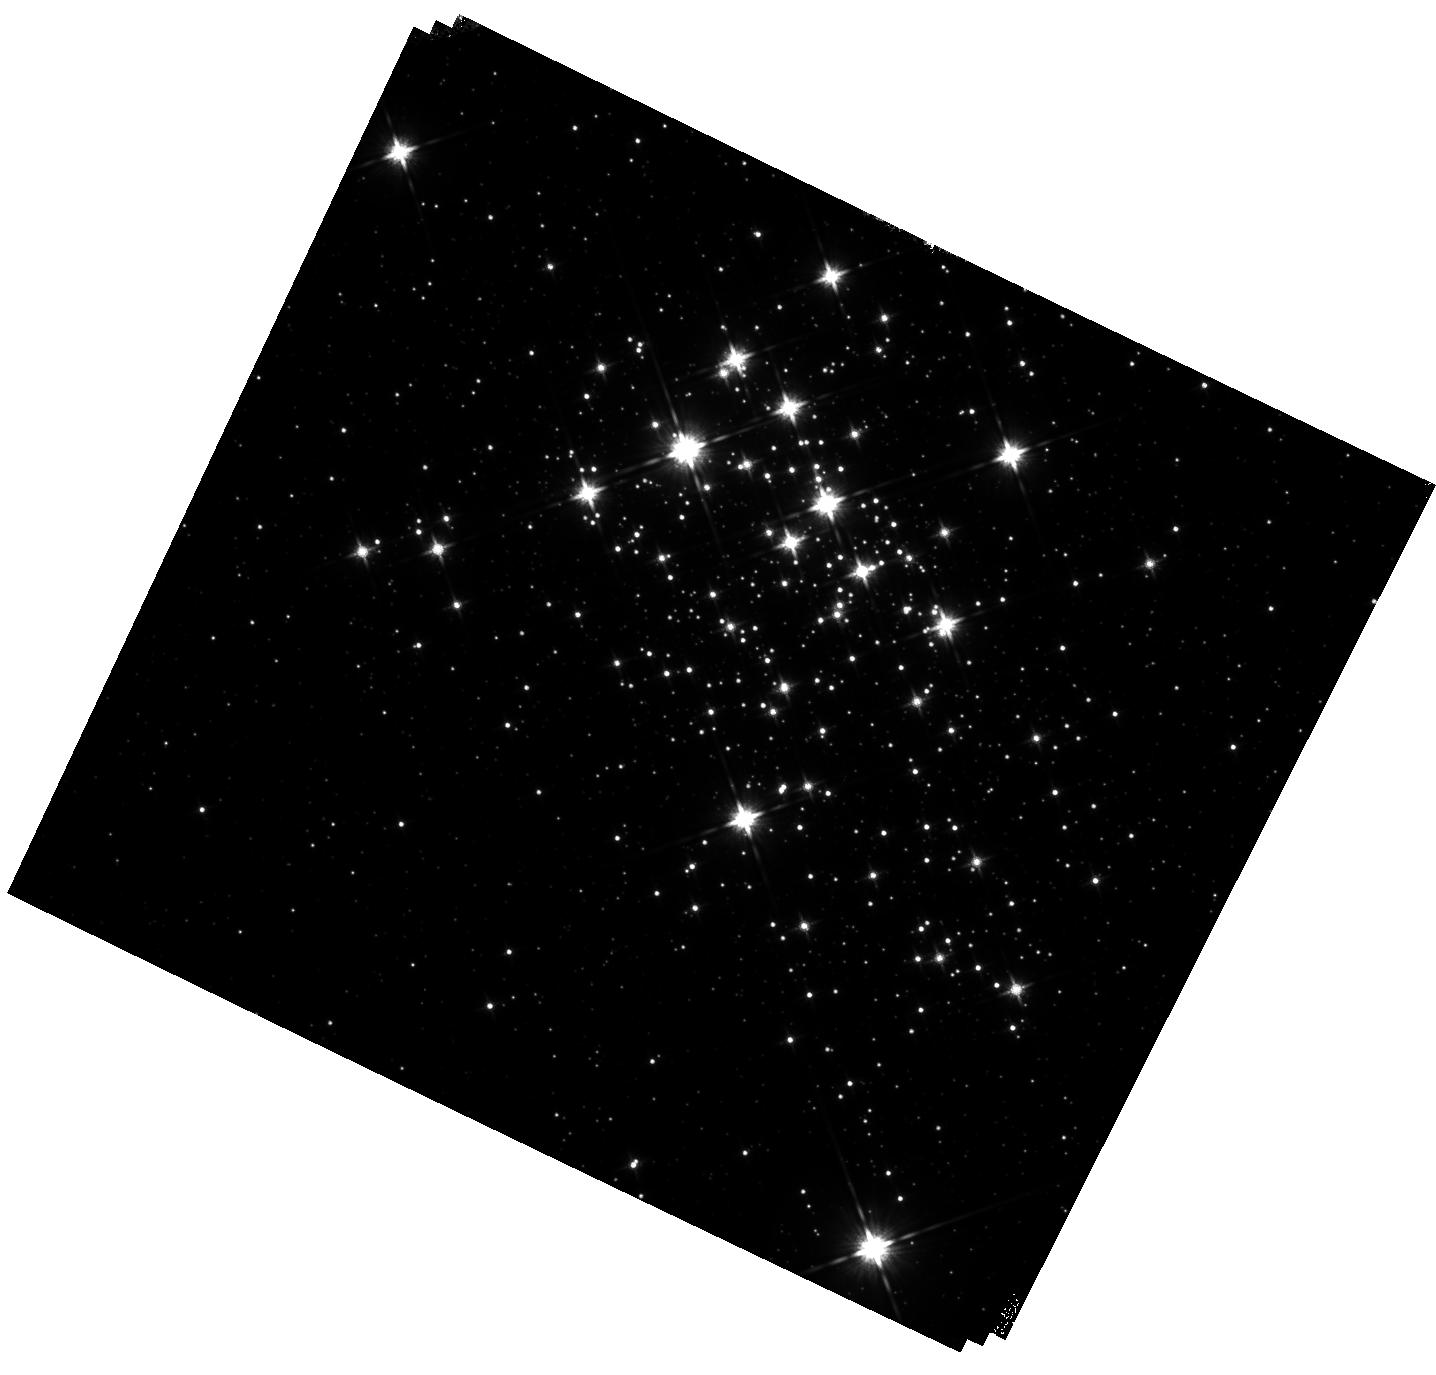
Target: WESTERLUND-1. Instrument: WFC3/IR. Filter: F140W. Exposure: 40 min. Observation ID: hst_14016_03_wfc3_ir_f140w_icrr03

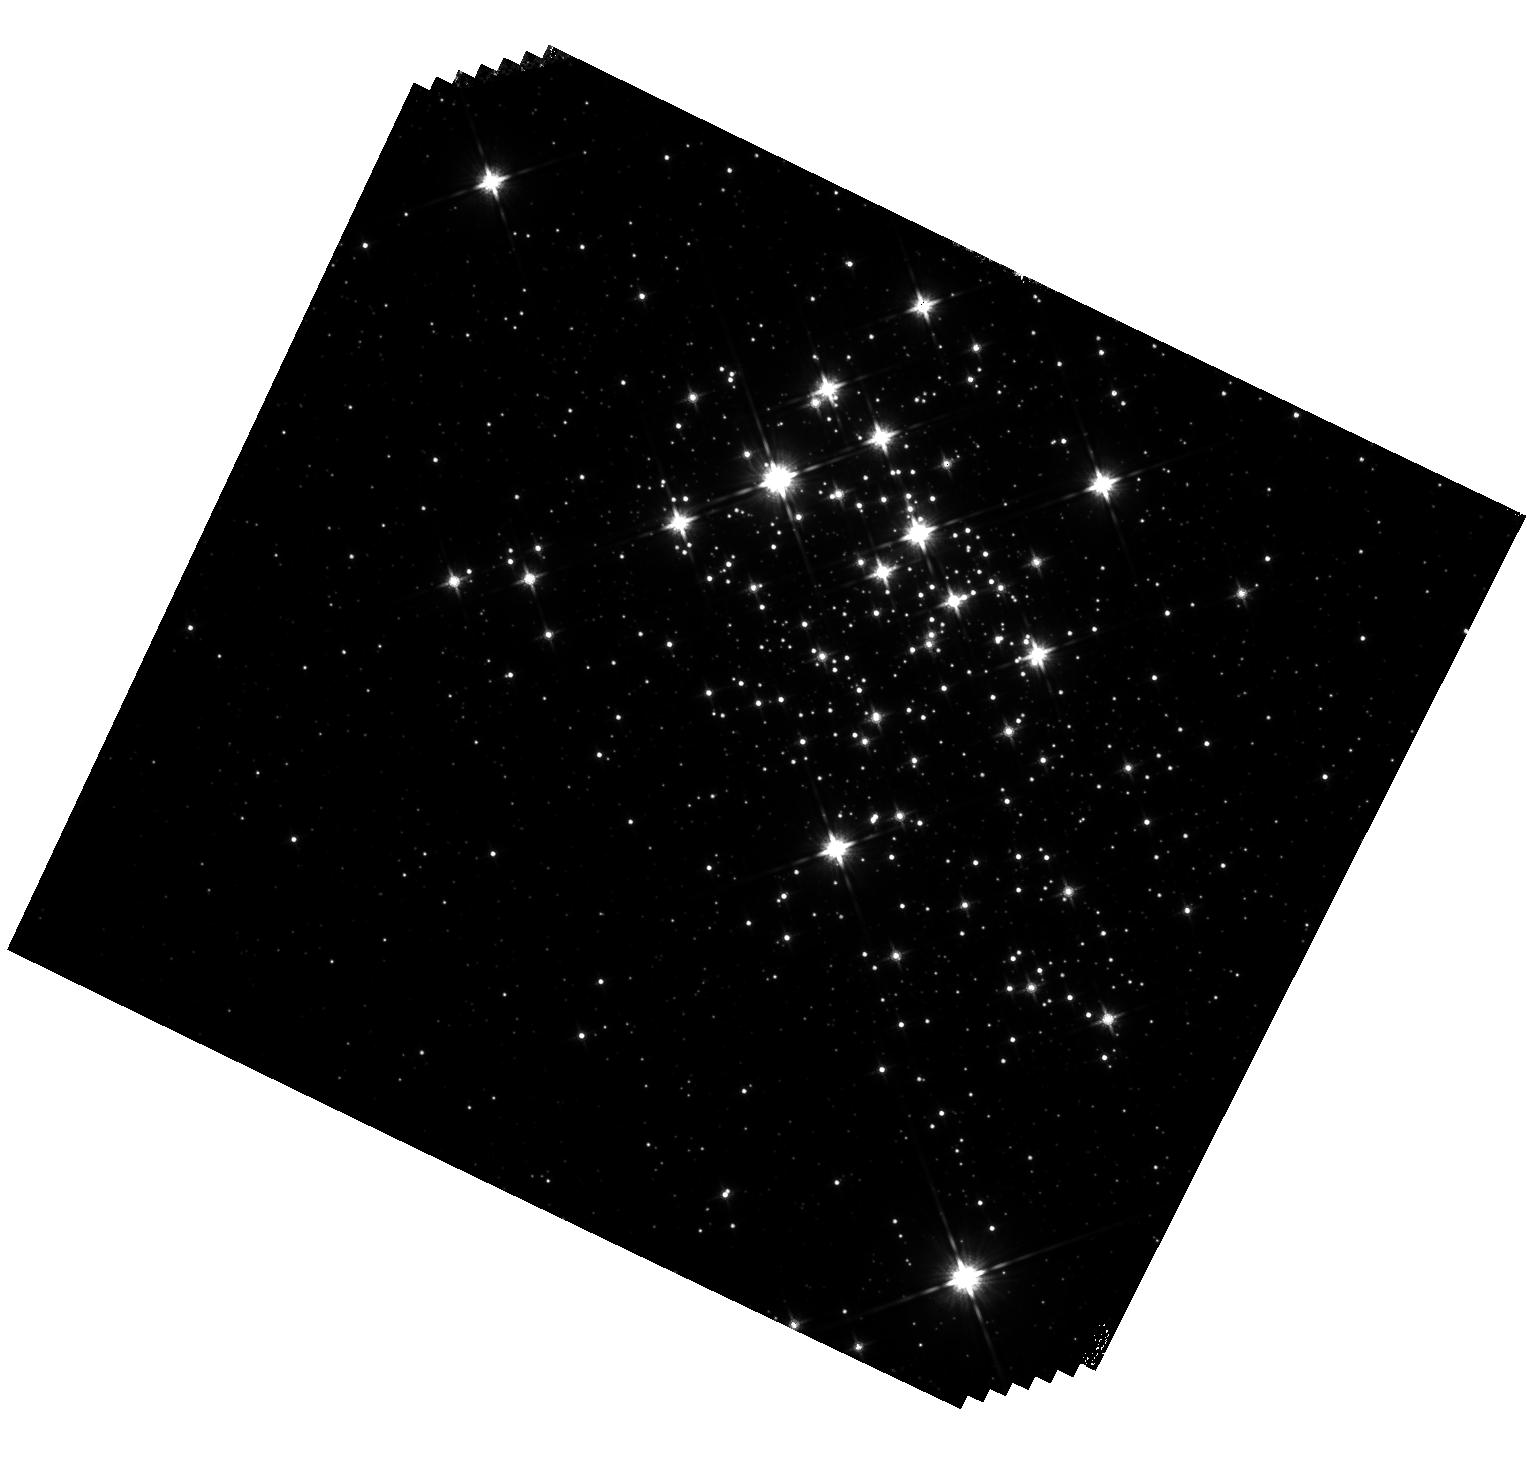
Target: WESTERLUND-1. Instrument: WFC3/IR. Filter: F140W. Exposure: 41 min. Observation ID: hst_14016_01_wfc3_ir_f140w_icrr01

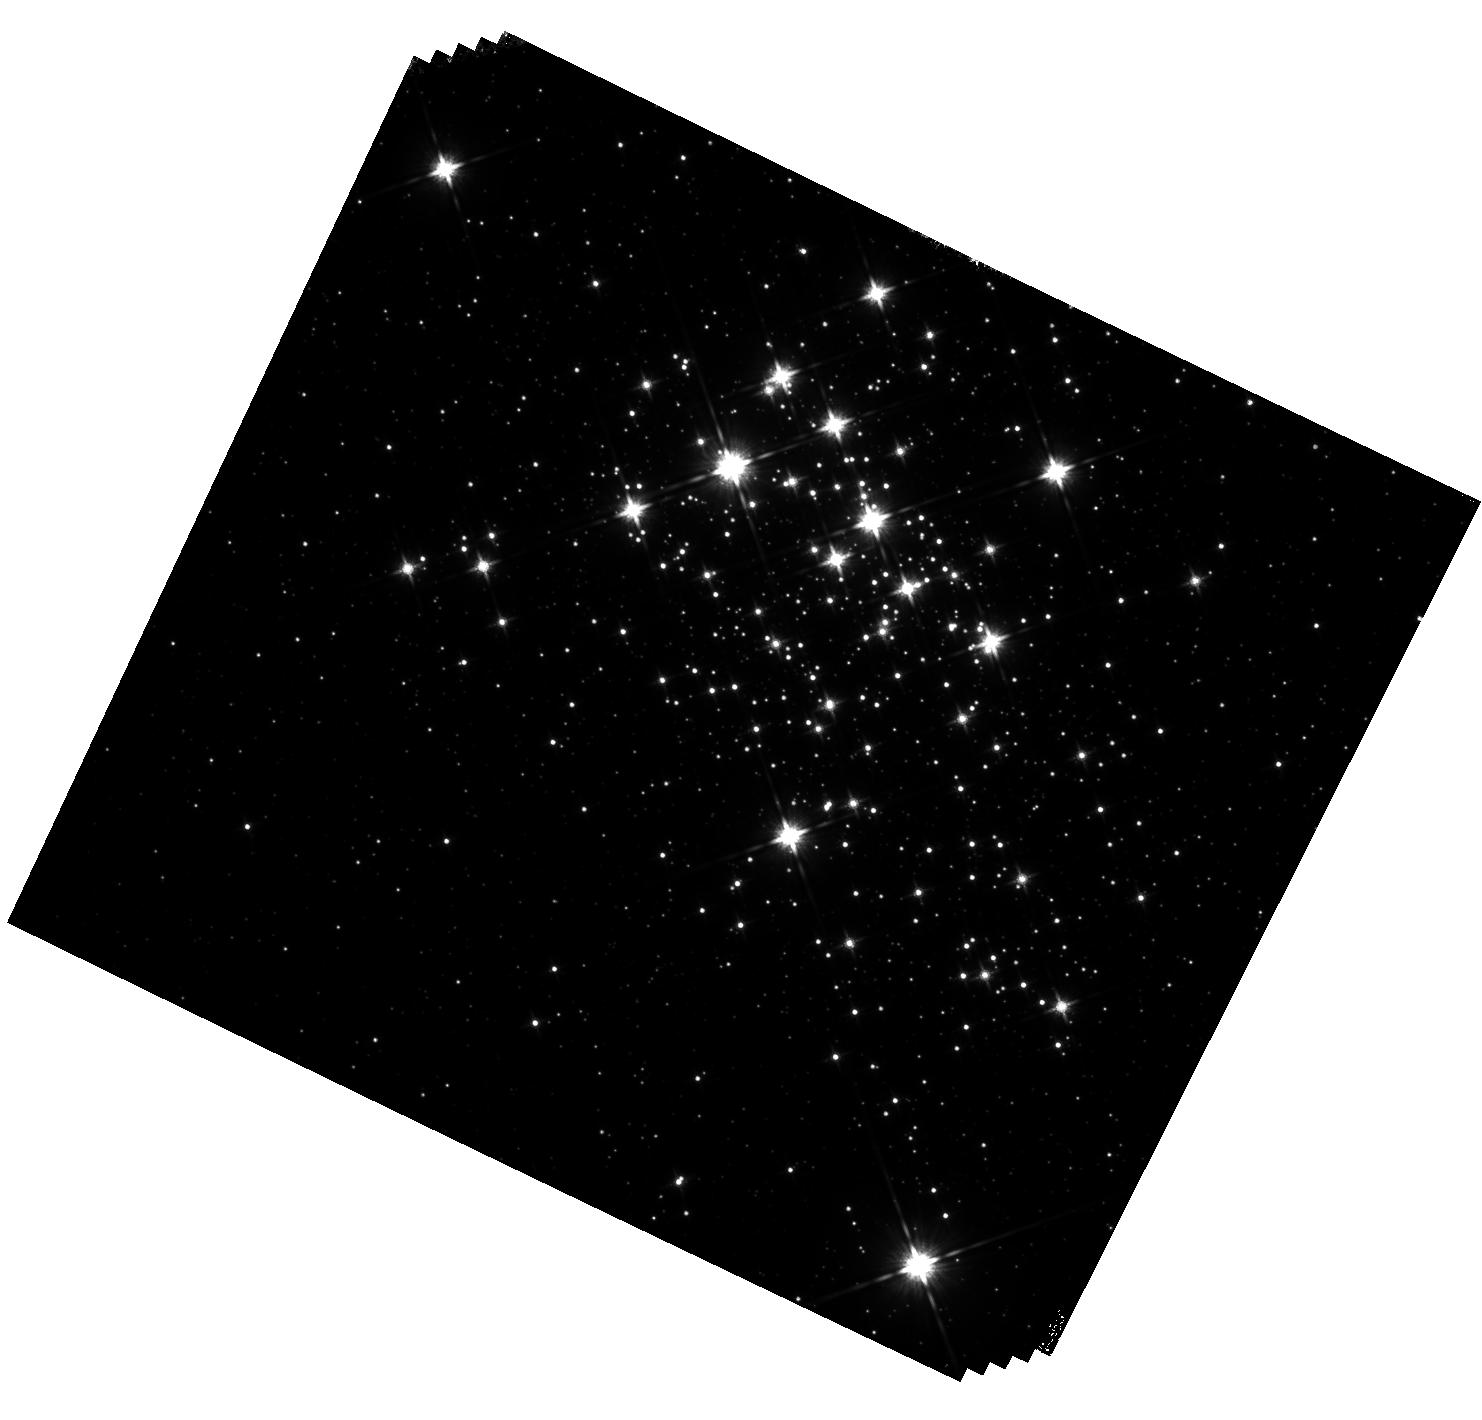
Target: WESTERLUND-1. Instrument: WFC3/IR. Filter: F140W. Exposure: 42 min. Observation ID: hst_14016_02_wfc3_ir_f140w_icrr02

WFC3 Short term IR Persistence (PI: Long, Knox S.)

Persistence is the IR channel of WFC3 shows a power law decay with time. However, this behavior cannot extend to indefinitely to very short time delays. Here we to attempt to measure departures from the power low time decay at short times, and to better characteize persistence in the IR channel of WFC3. This should lead to a better model for persistence in the IR detector on WFC3 and thus to better estimates of how to remove persistence within visits.